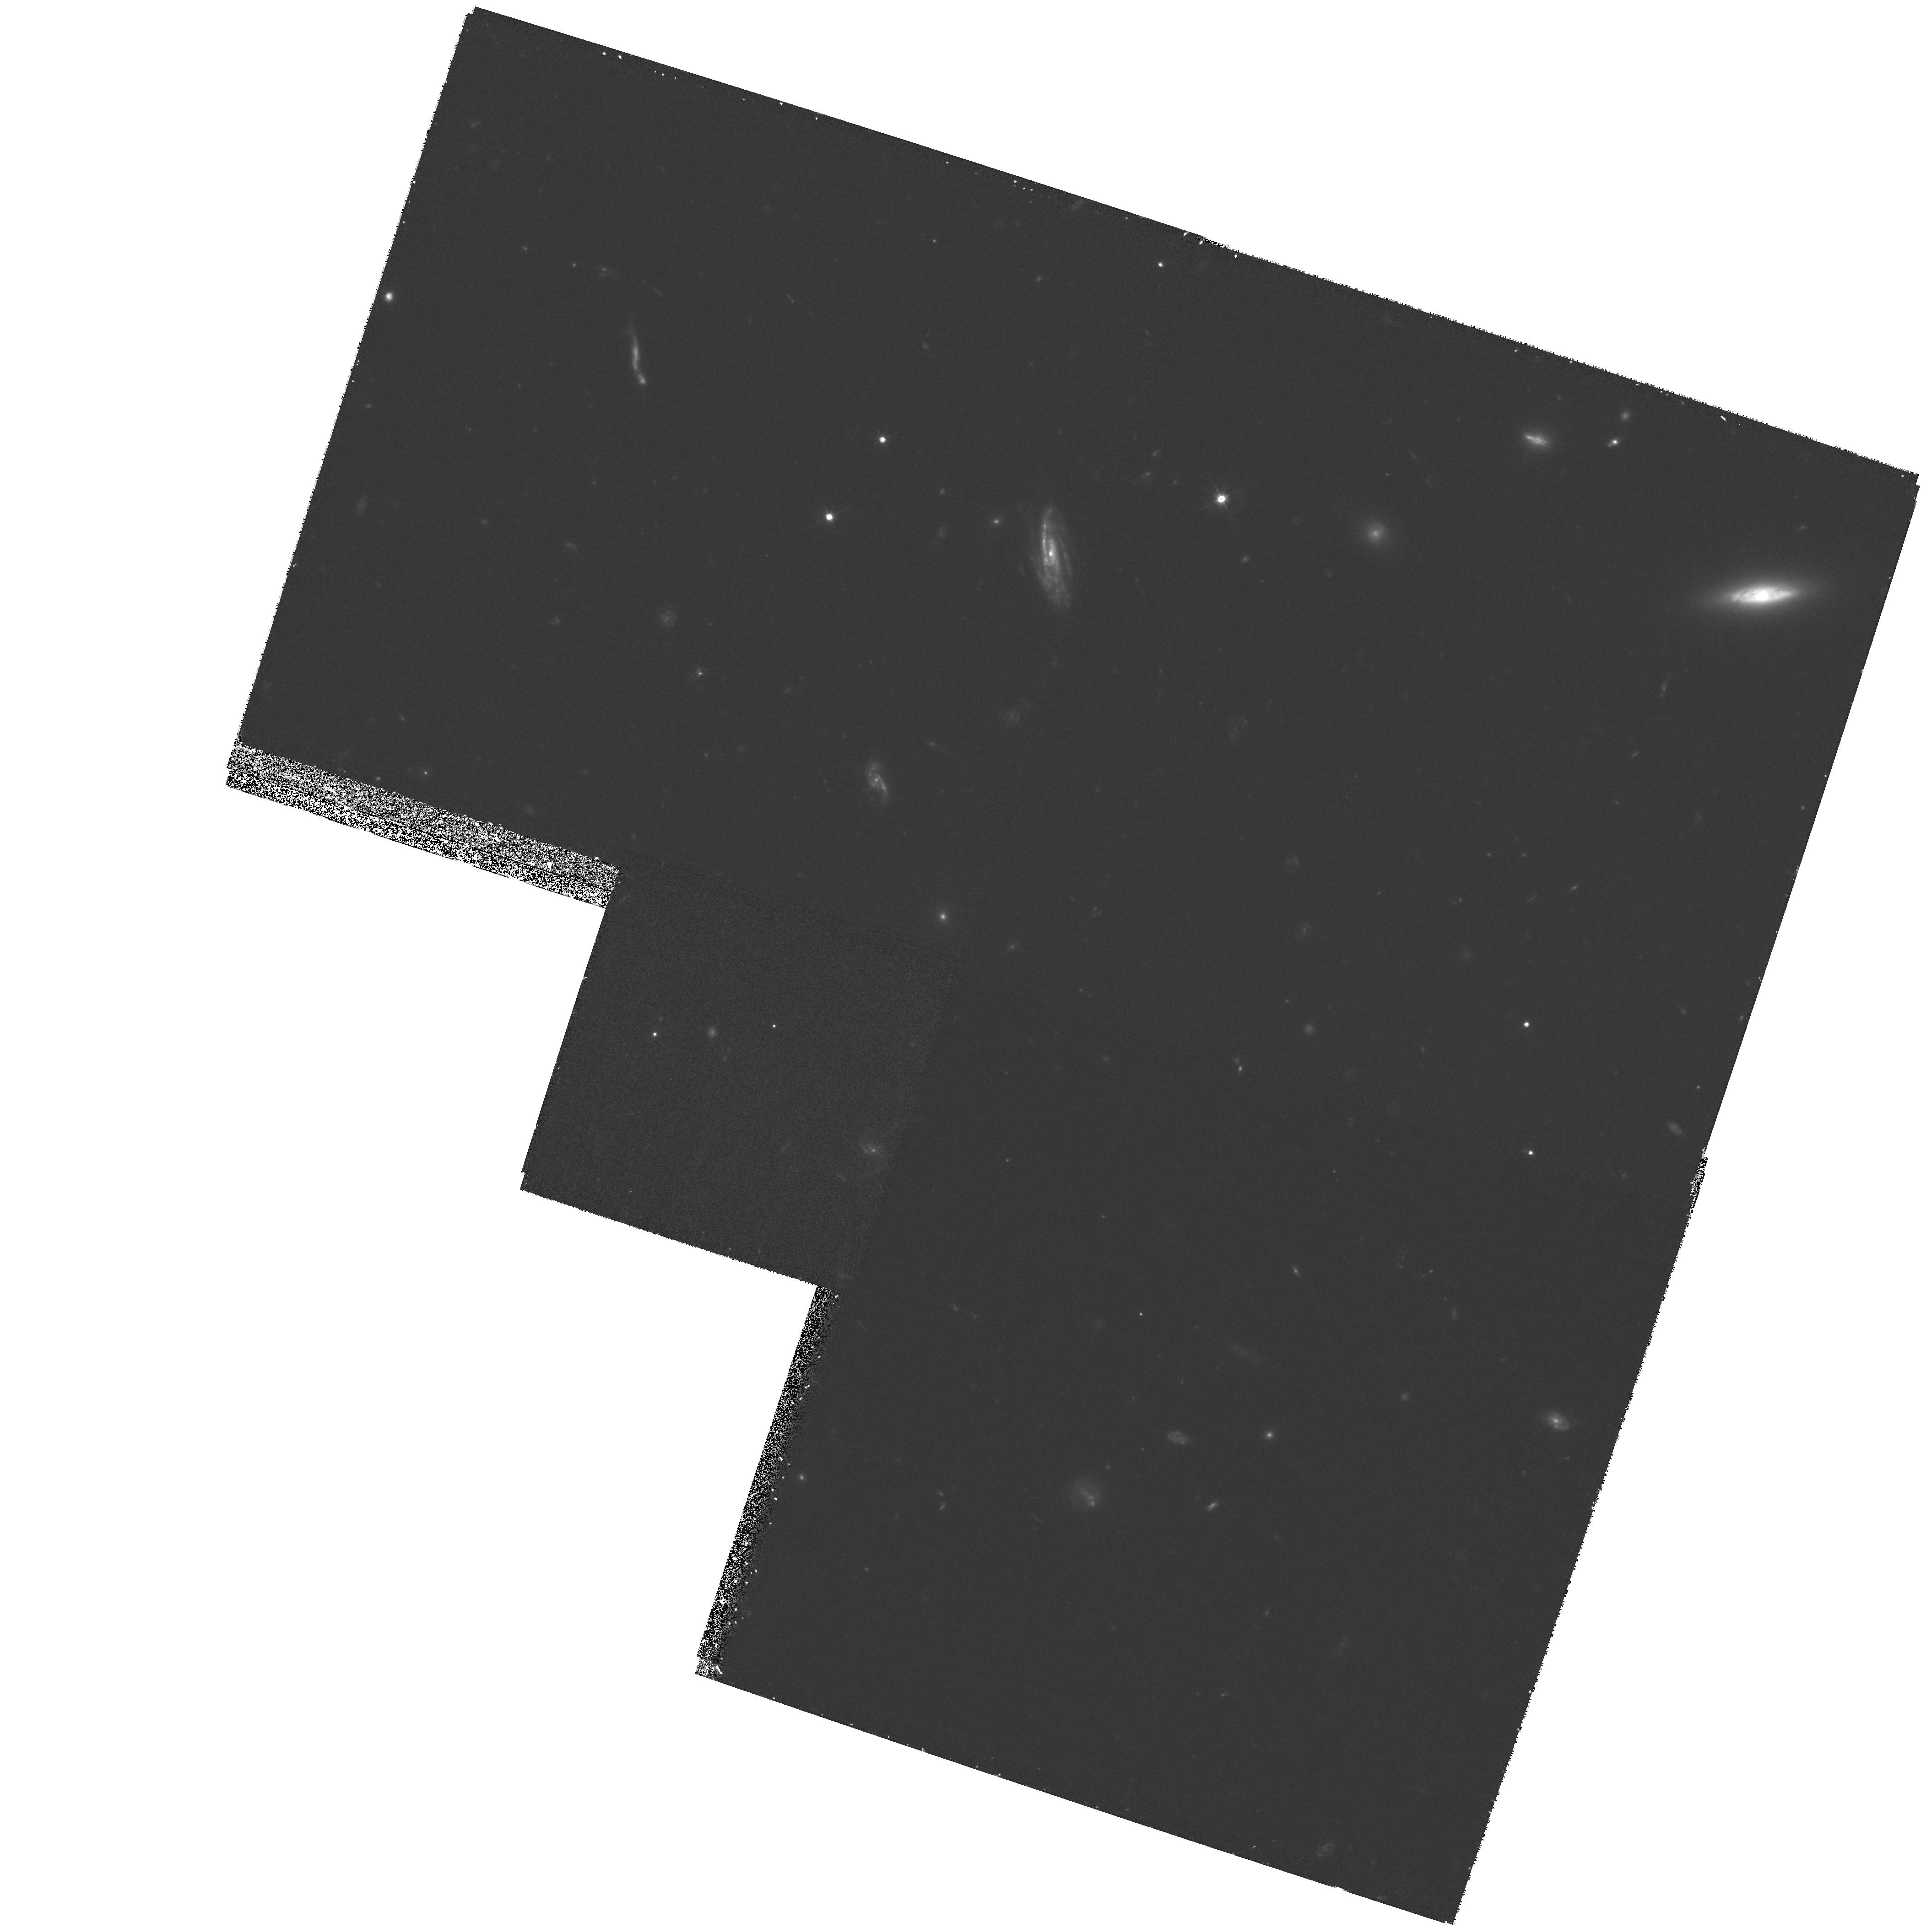
Target: CL1358.WFPC2. Instrument: WFPC2/PC. Filter: F555W. Exposure: 1.5 h. Observation ID: hst_7941_01_wfpc2_pc_f555w_u4ul01

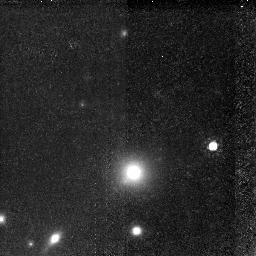
Target: GAL-CLUS-135951+623105-ARC. Instrument: NICMOS/NIC2. Filter: F160W. Exposure: 2.1 h. Observation ID: n4ul010e0

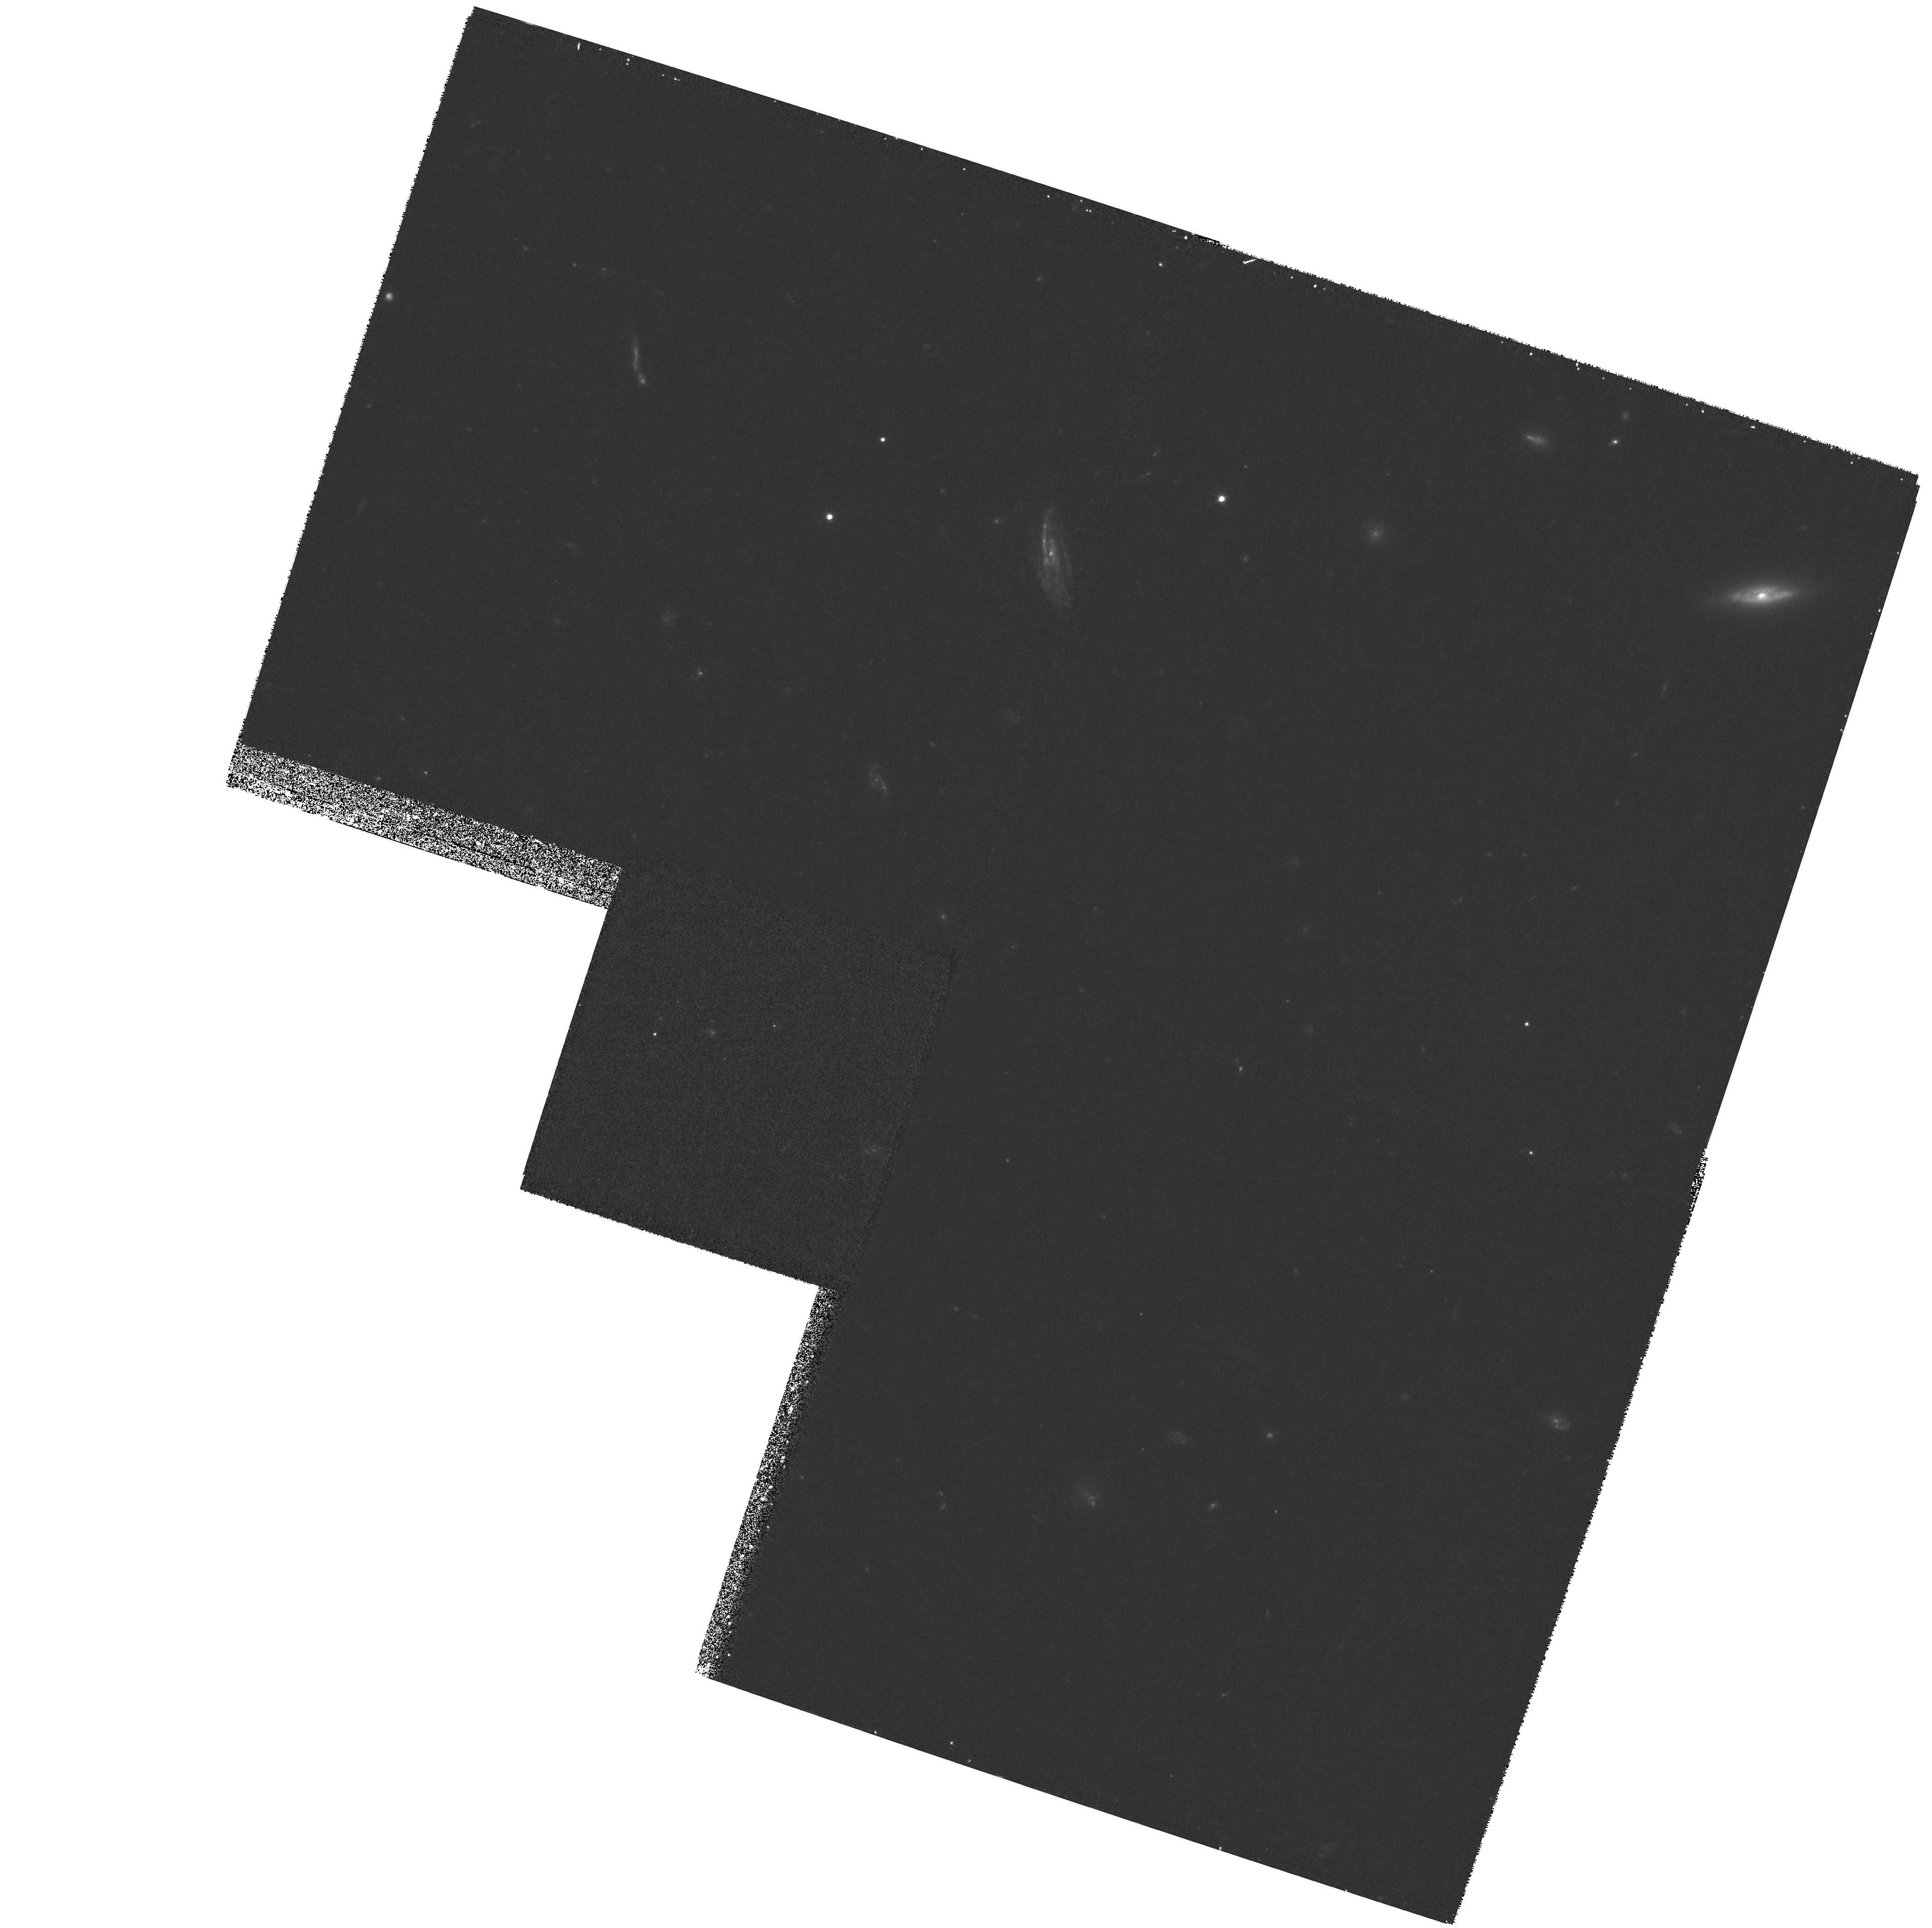
Target: CL1358.WFPC2. Instrument: WFPC2/PC. Filter: F450W. Exposure: 1.5 h. Observation ID: hst_7941_01_wfpc2_pc_f450w_u4ul01

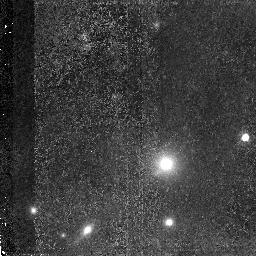
Target: GAL-CLUS-135951+623105-ARC. Instrument: NICMOS/NIC2. Filter: F110W. Exposure: 2.1 h. Observation ID: n4ul010d0

NICMOS observations of Gravitationally-Magnified Galaxy (PI: Illingworth, Garth D.)

We have discovered the highest redshift object known with a confirmed redshift from Keck spectra of z=4.92 (Franx et al, 1997, ApJ Letters 486, L75). The galaxy is a red arc lensed by a foreground cluster. This provides a unique advantage, because the arc is highly magnified (by a factor of 5 to 11, depending on the exact position within the arc). We have been able to reconstruct the original image very successfully from this highly magnified arc. This is one of the highest resolution images available on any high redshift galaxy The discovery was based on a large WFPC2 mosaic of the cluster CL1358+62. Here we propose to take NICMOS imaging to determine the morphology and size of the galaxy at 2700 A rest wavelength. This data is crucial for a good understanding of the stellar population, and to test the presence of an older, underlying population. We have already obtained IR imaging with the KECK telescope, which has shown that the galaxy is much redder than expected for a young burst of star formation. The consequence is that a significant amount of dust is present. Furthermore, the mass has increased to 1-2 10**9 solar masses. This dramatic increase in the mass follows immediately from the IR fluxes, and is not dependent on the assumptions concerning the dust. The NICMOS images will help to establish the morphology of the lensed galaxy in the IR, and will be necessary to detect possible color variations across the arc.